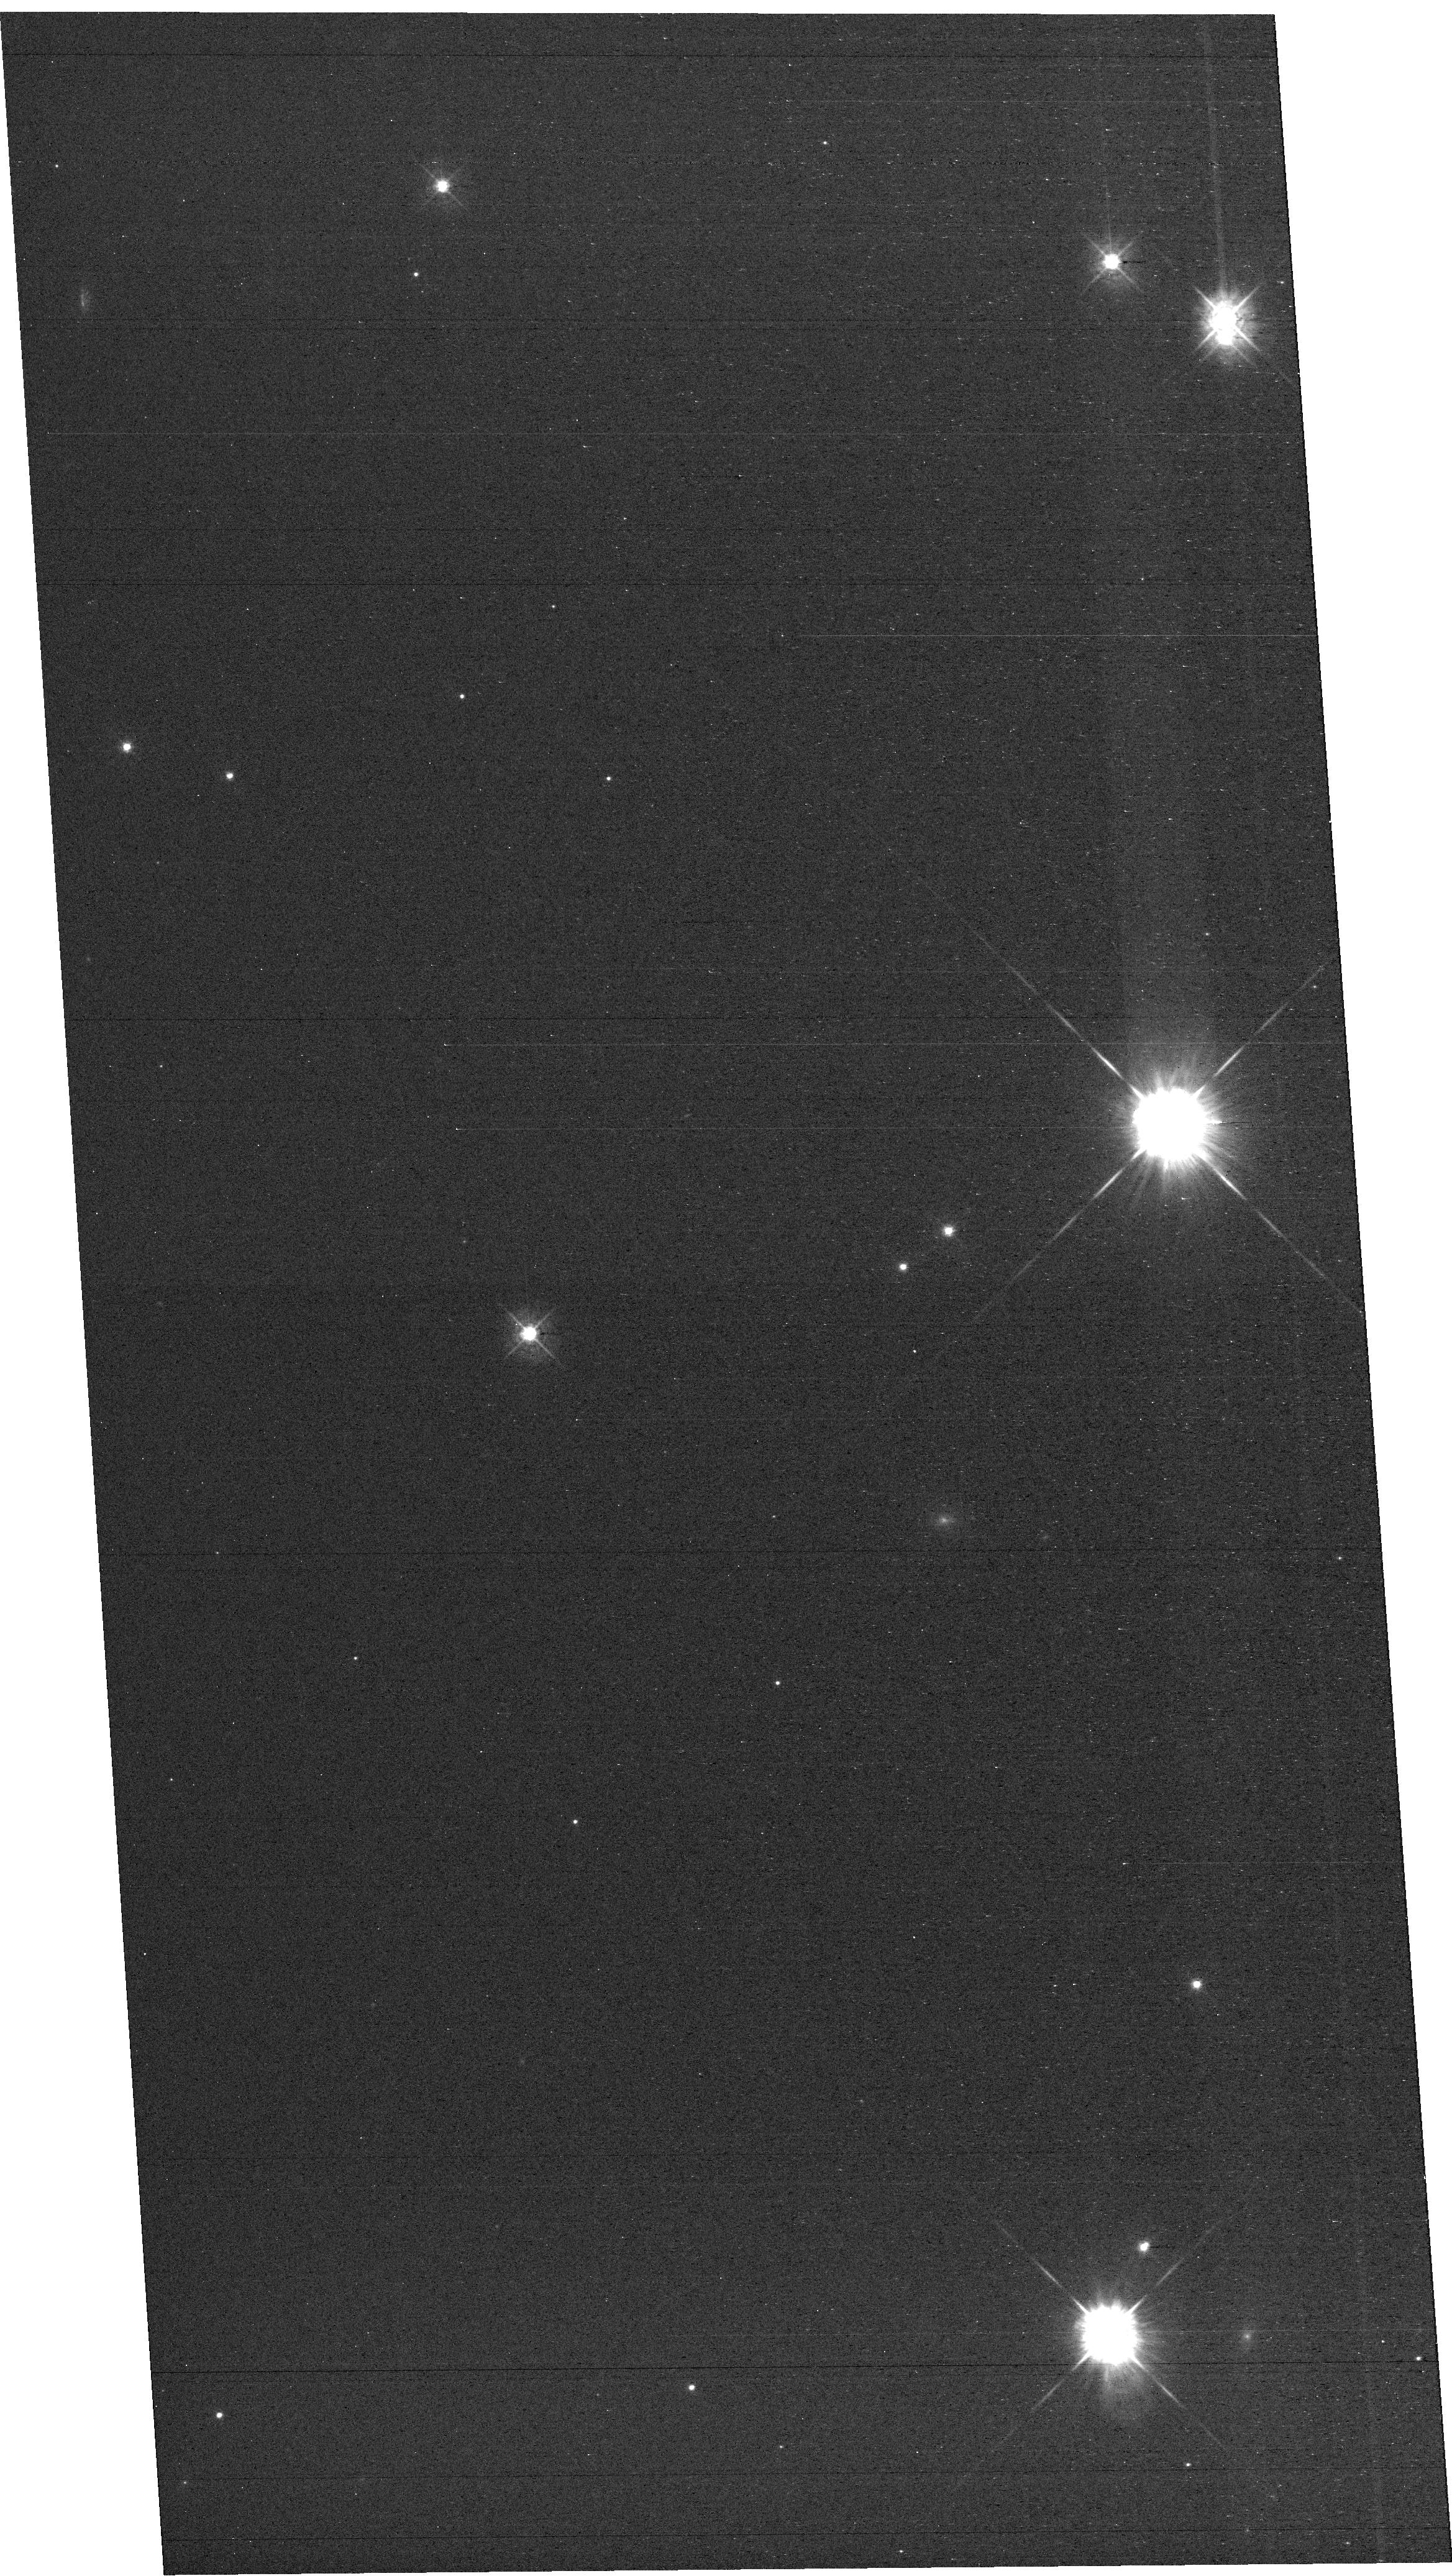
Target: field at RA 327.711°, Dec 28.863°. Instrument: WFC3/UVIS. Filter: F438W. Exposure: 42 min. Observation ID: hst_16960_e1_wfc3_uvis_f438w_iewge1

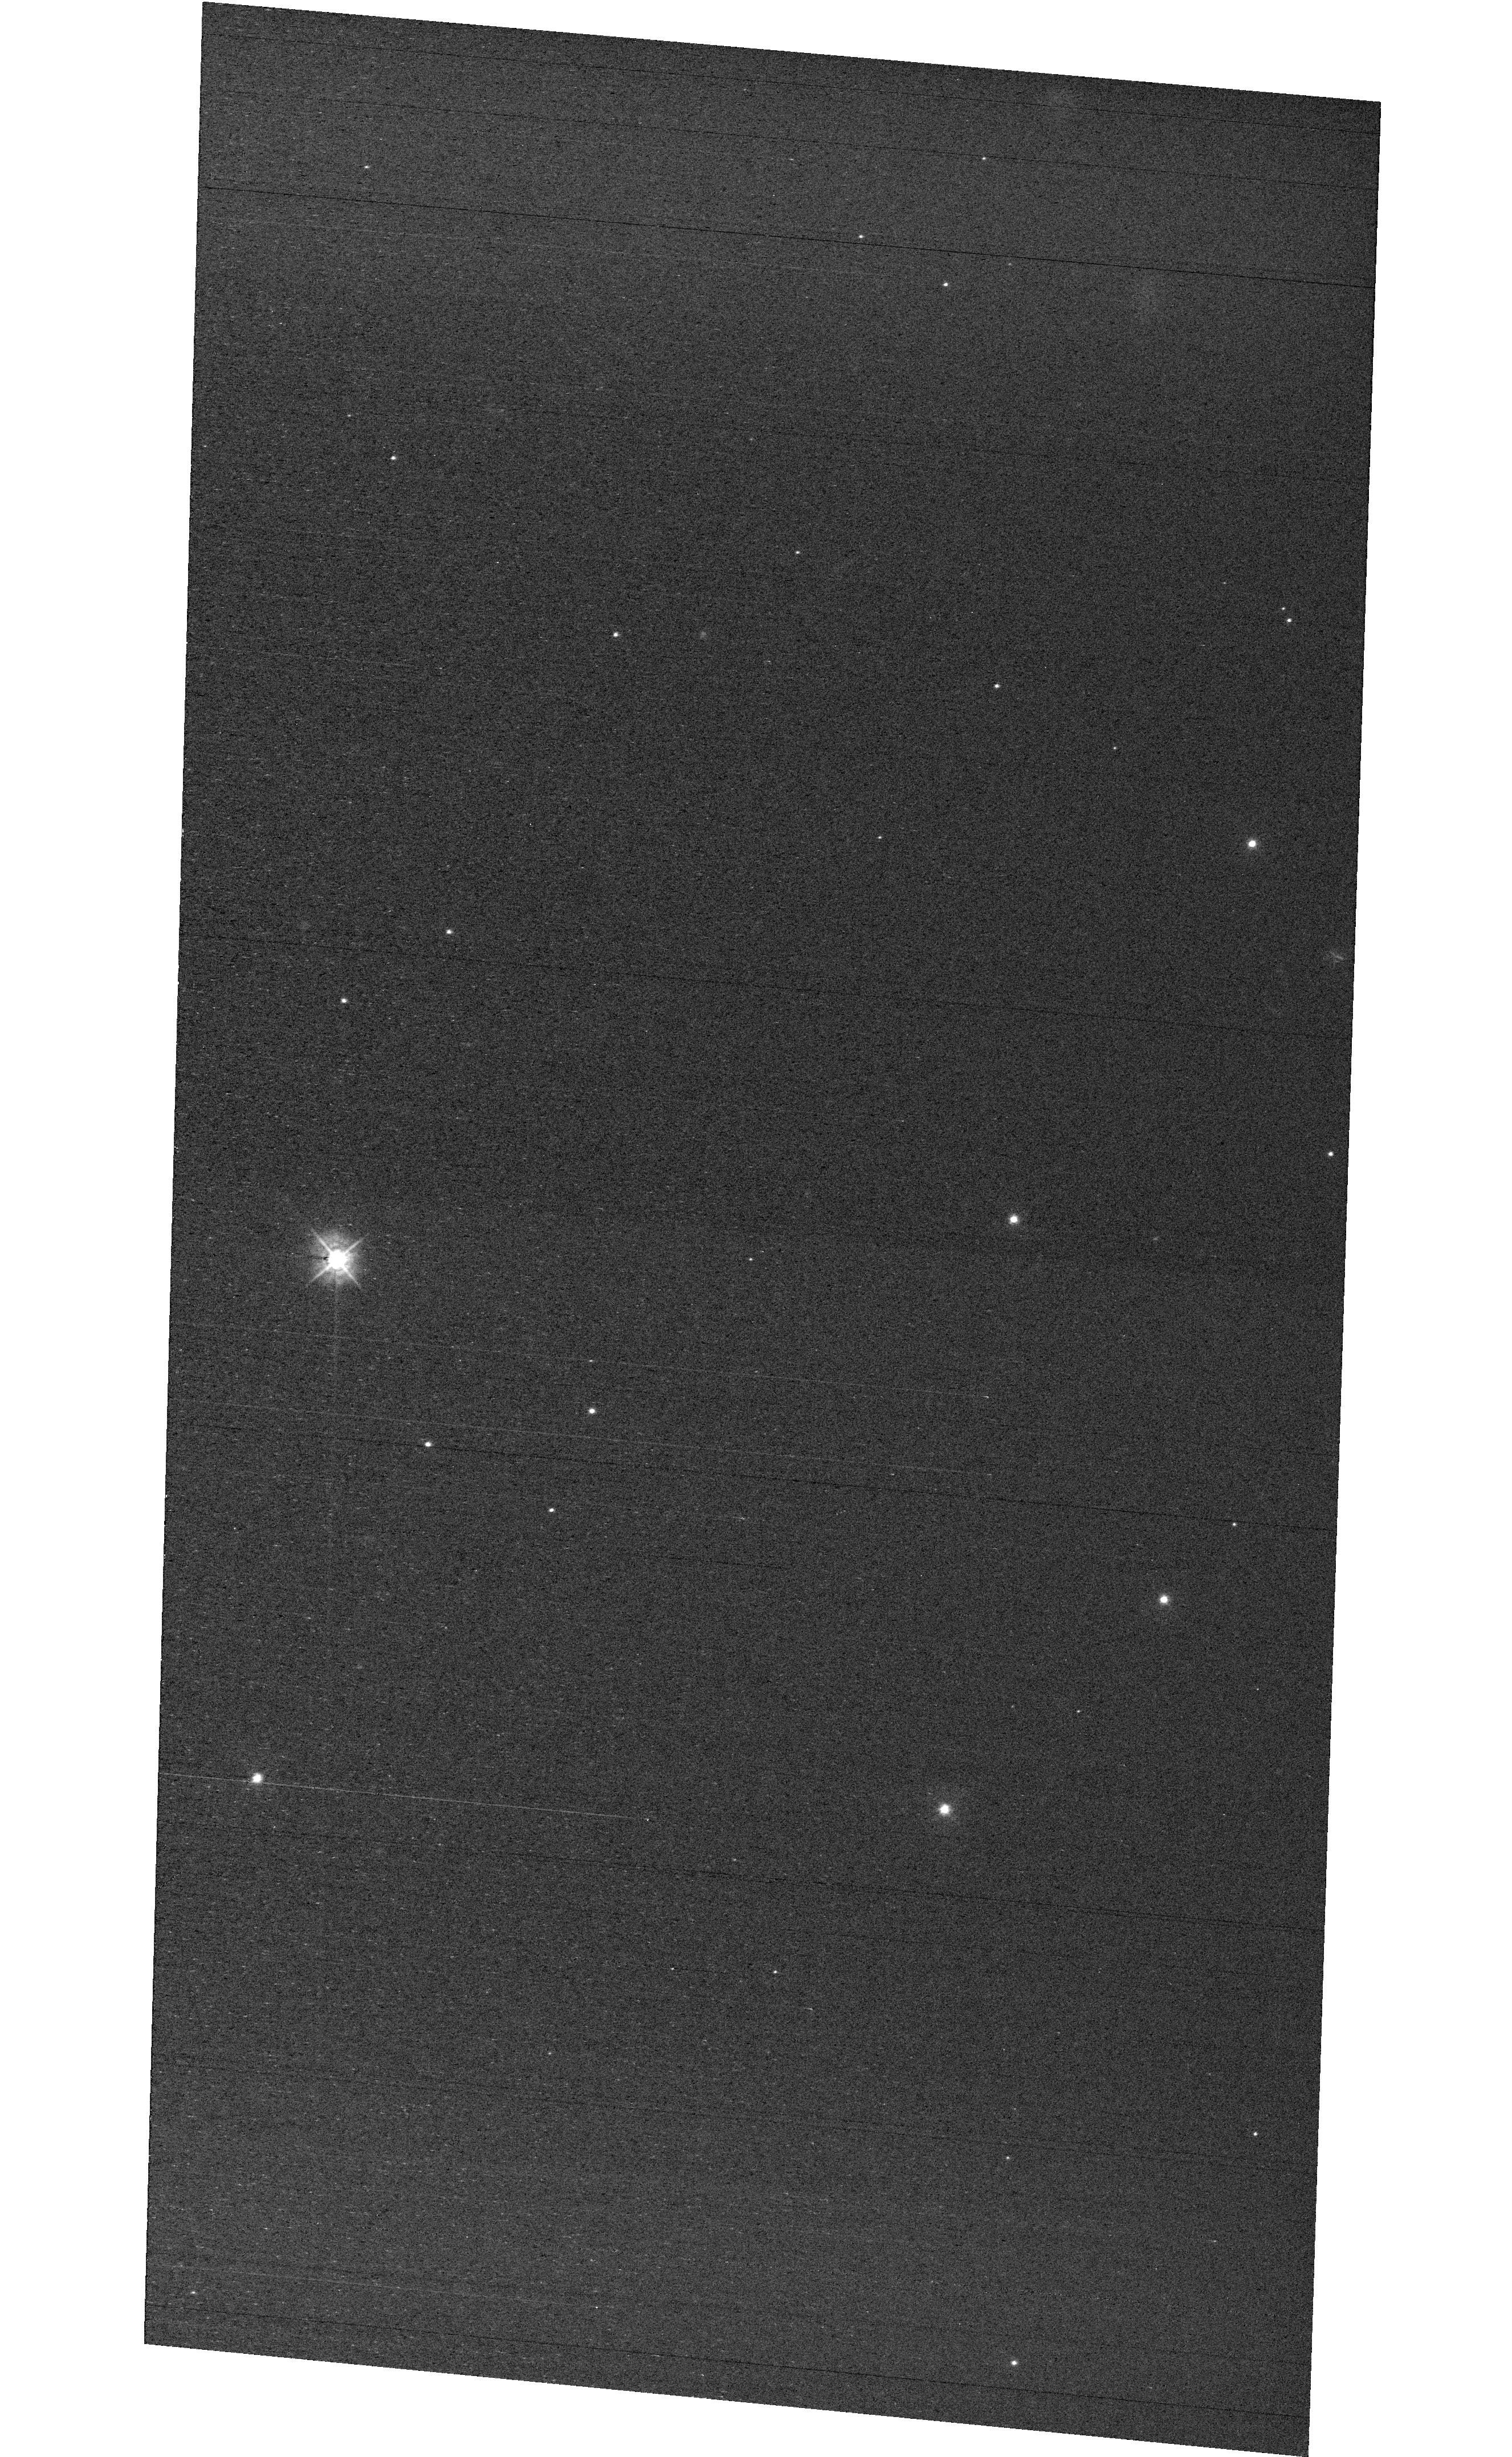
Target: field at RA 327.880°, Dec 28.871°. Instrument: WFC3/UVIS. Filter: F438W. Exposure: 42 min. Observation ID: hst_16960_e3_wfc3_uvis_f438w_iewge3

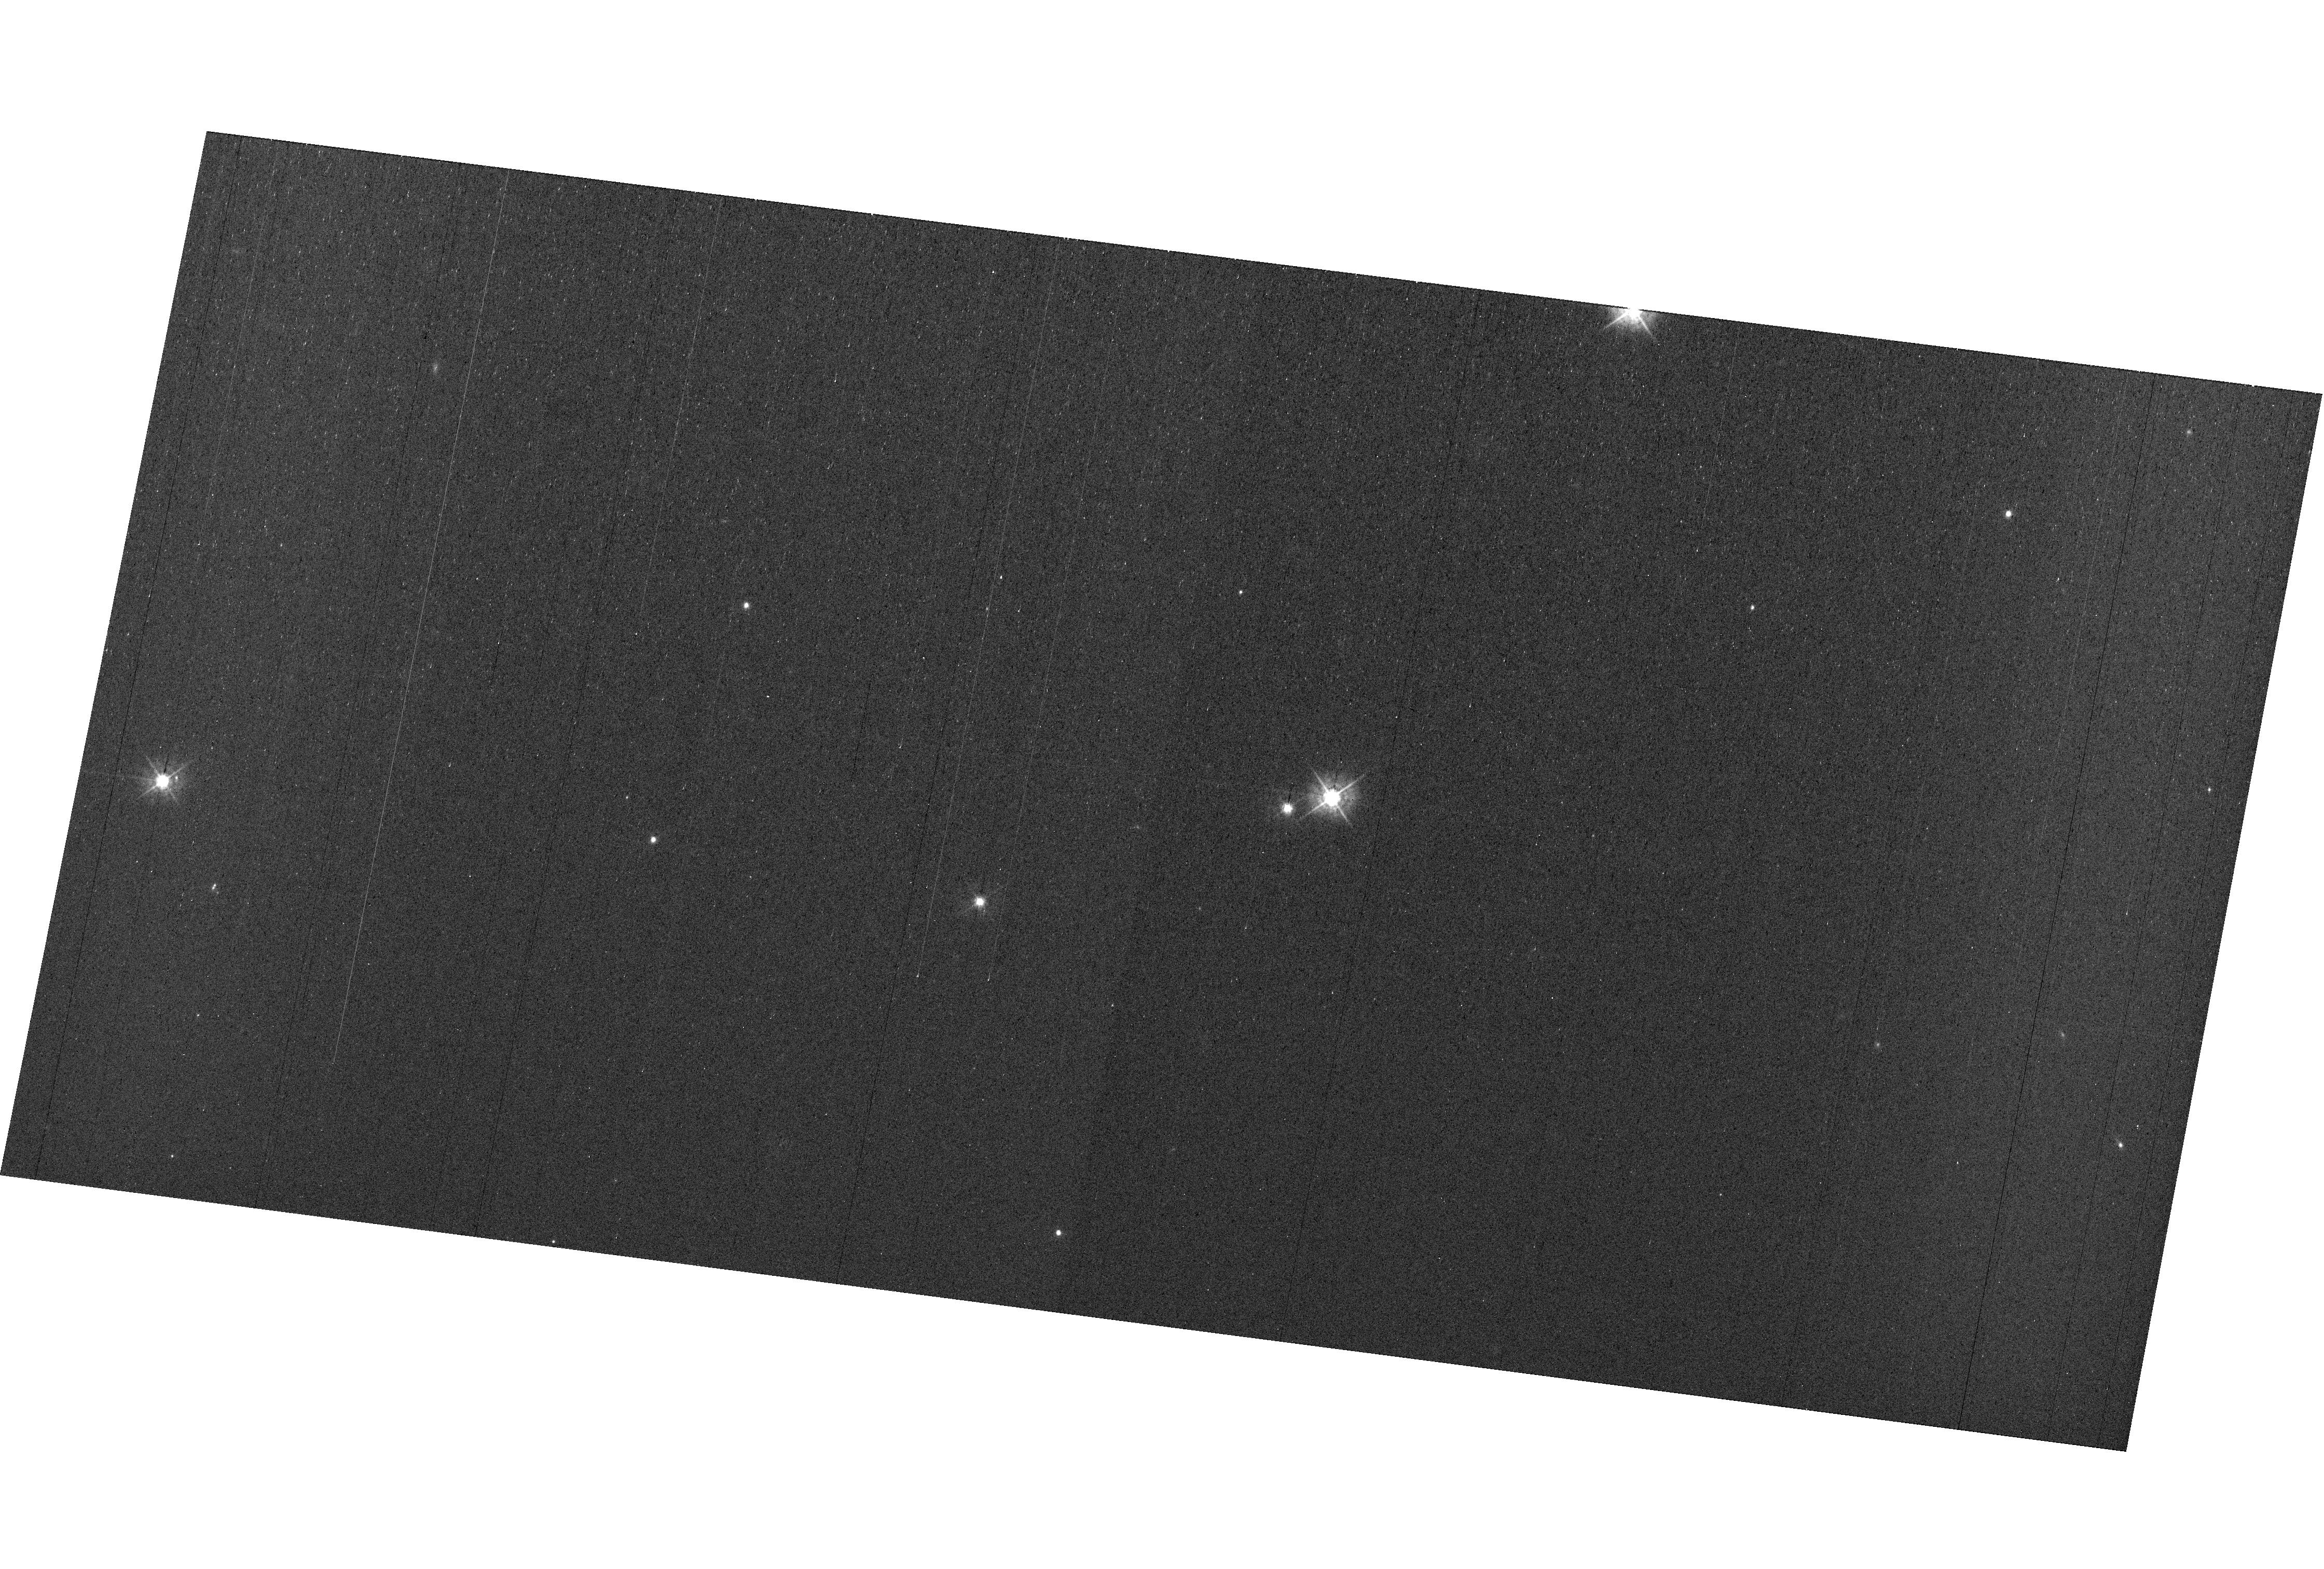
Target: field at RA 327.779°, Dec 28.936°. Instrument: WFC3/UVIS. Filter: F438W. Exposure: 42 min. Observation ID: hst_16960_e4_wfc3_uvis_f438w_iewge4

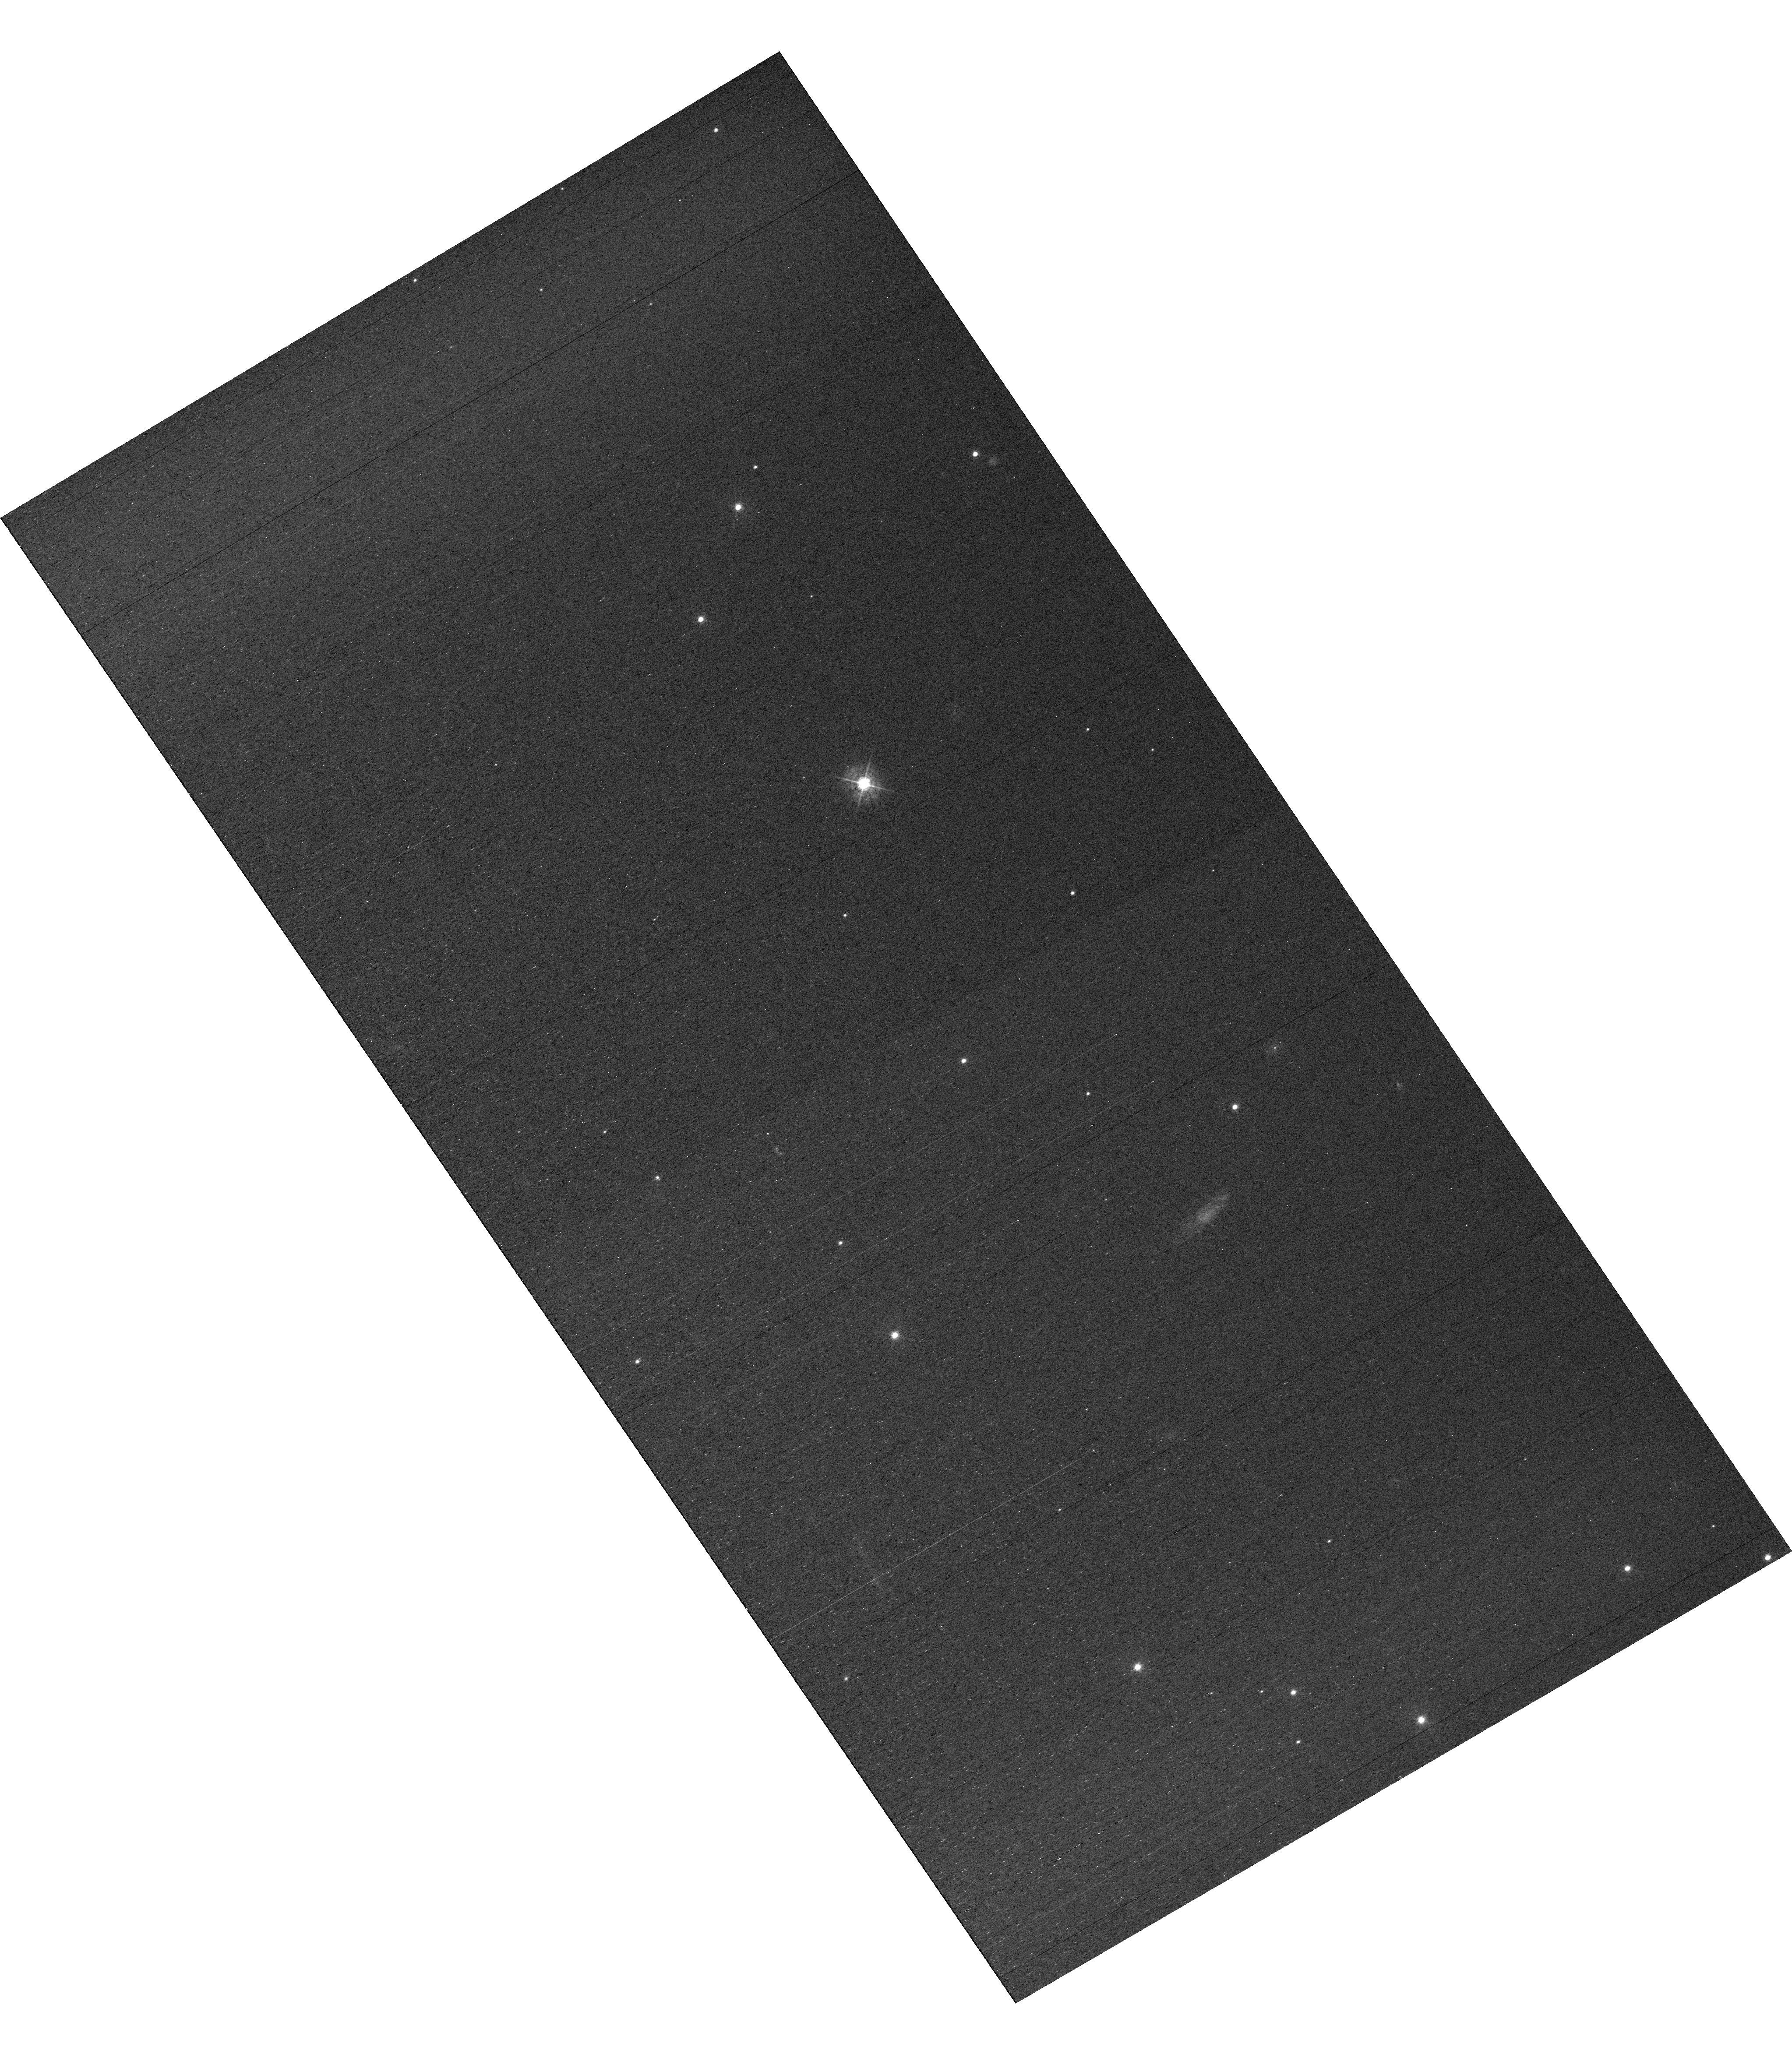
Target: field at RA 327.869°, Dec 28.827°. Instrument: WFC3/UVIS. Filter: F438W. Exposure: 42 min. Observation ID: hst_16960_e2_wfc3_uvis_f438w_iewge2

MAMA Spectroscopic Sensitivity and Focus Monitor (PI: Hernandez, Svea S)

Monitor sensitivity of each MAMA grating mode to detect any change due to contamination or other causes. Also monitor the STIS focus in a spectroscopic and an imaging mode. Obtain exposures in each of the 2 low-resolution MAMA spectroscopic modes every 4 months, in each of the 2 medium-resolution modes once a year, and in each of the 5 echelle modes every 3 months, using unique calibration standards for each mode, and ratio the results to the first observations to detect any trends. In addition, each L-mode sequence will be preceeded by a CCD/F28X50OII image, two spectroscopic ACQ/PEAKs with the CCD/G230LB and crossed linear patterns, and two CCD/G230LB spectra, with the purpose of measuring the focus (PSF across the dispersion as a function of UV wavelength); and each M-mode sequence will be preceded by a CCD/F28X50OII direct image also to monitor the focus. Beginning in Cycle 27, WFC3 parallel observations have been added to all echelle visits to monitor focus contemporaneously.